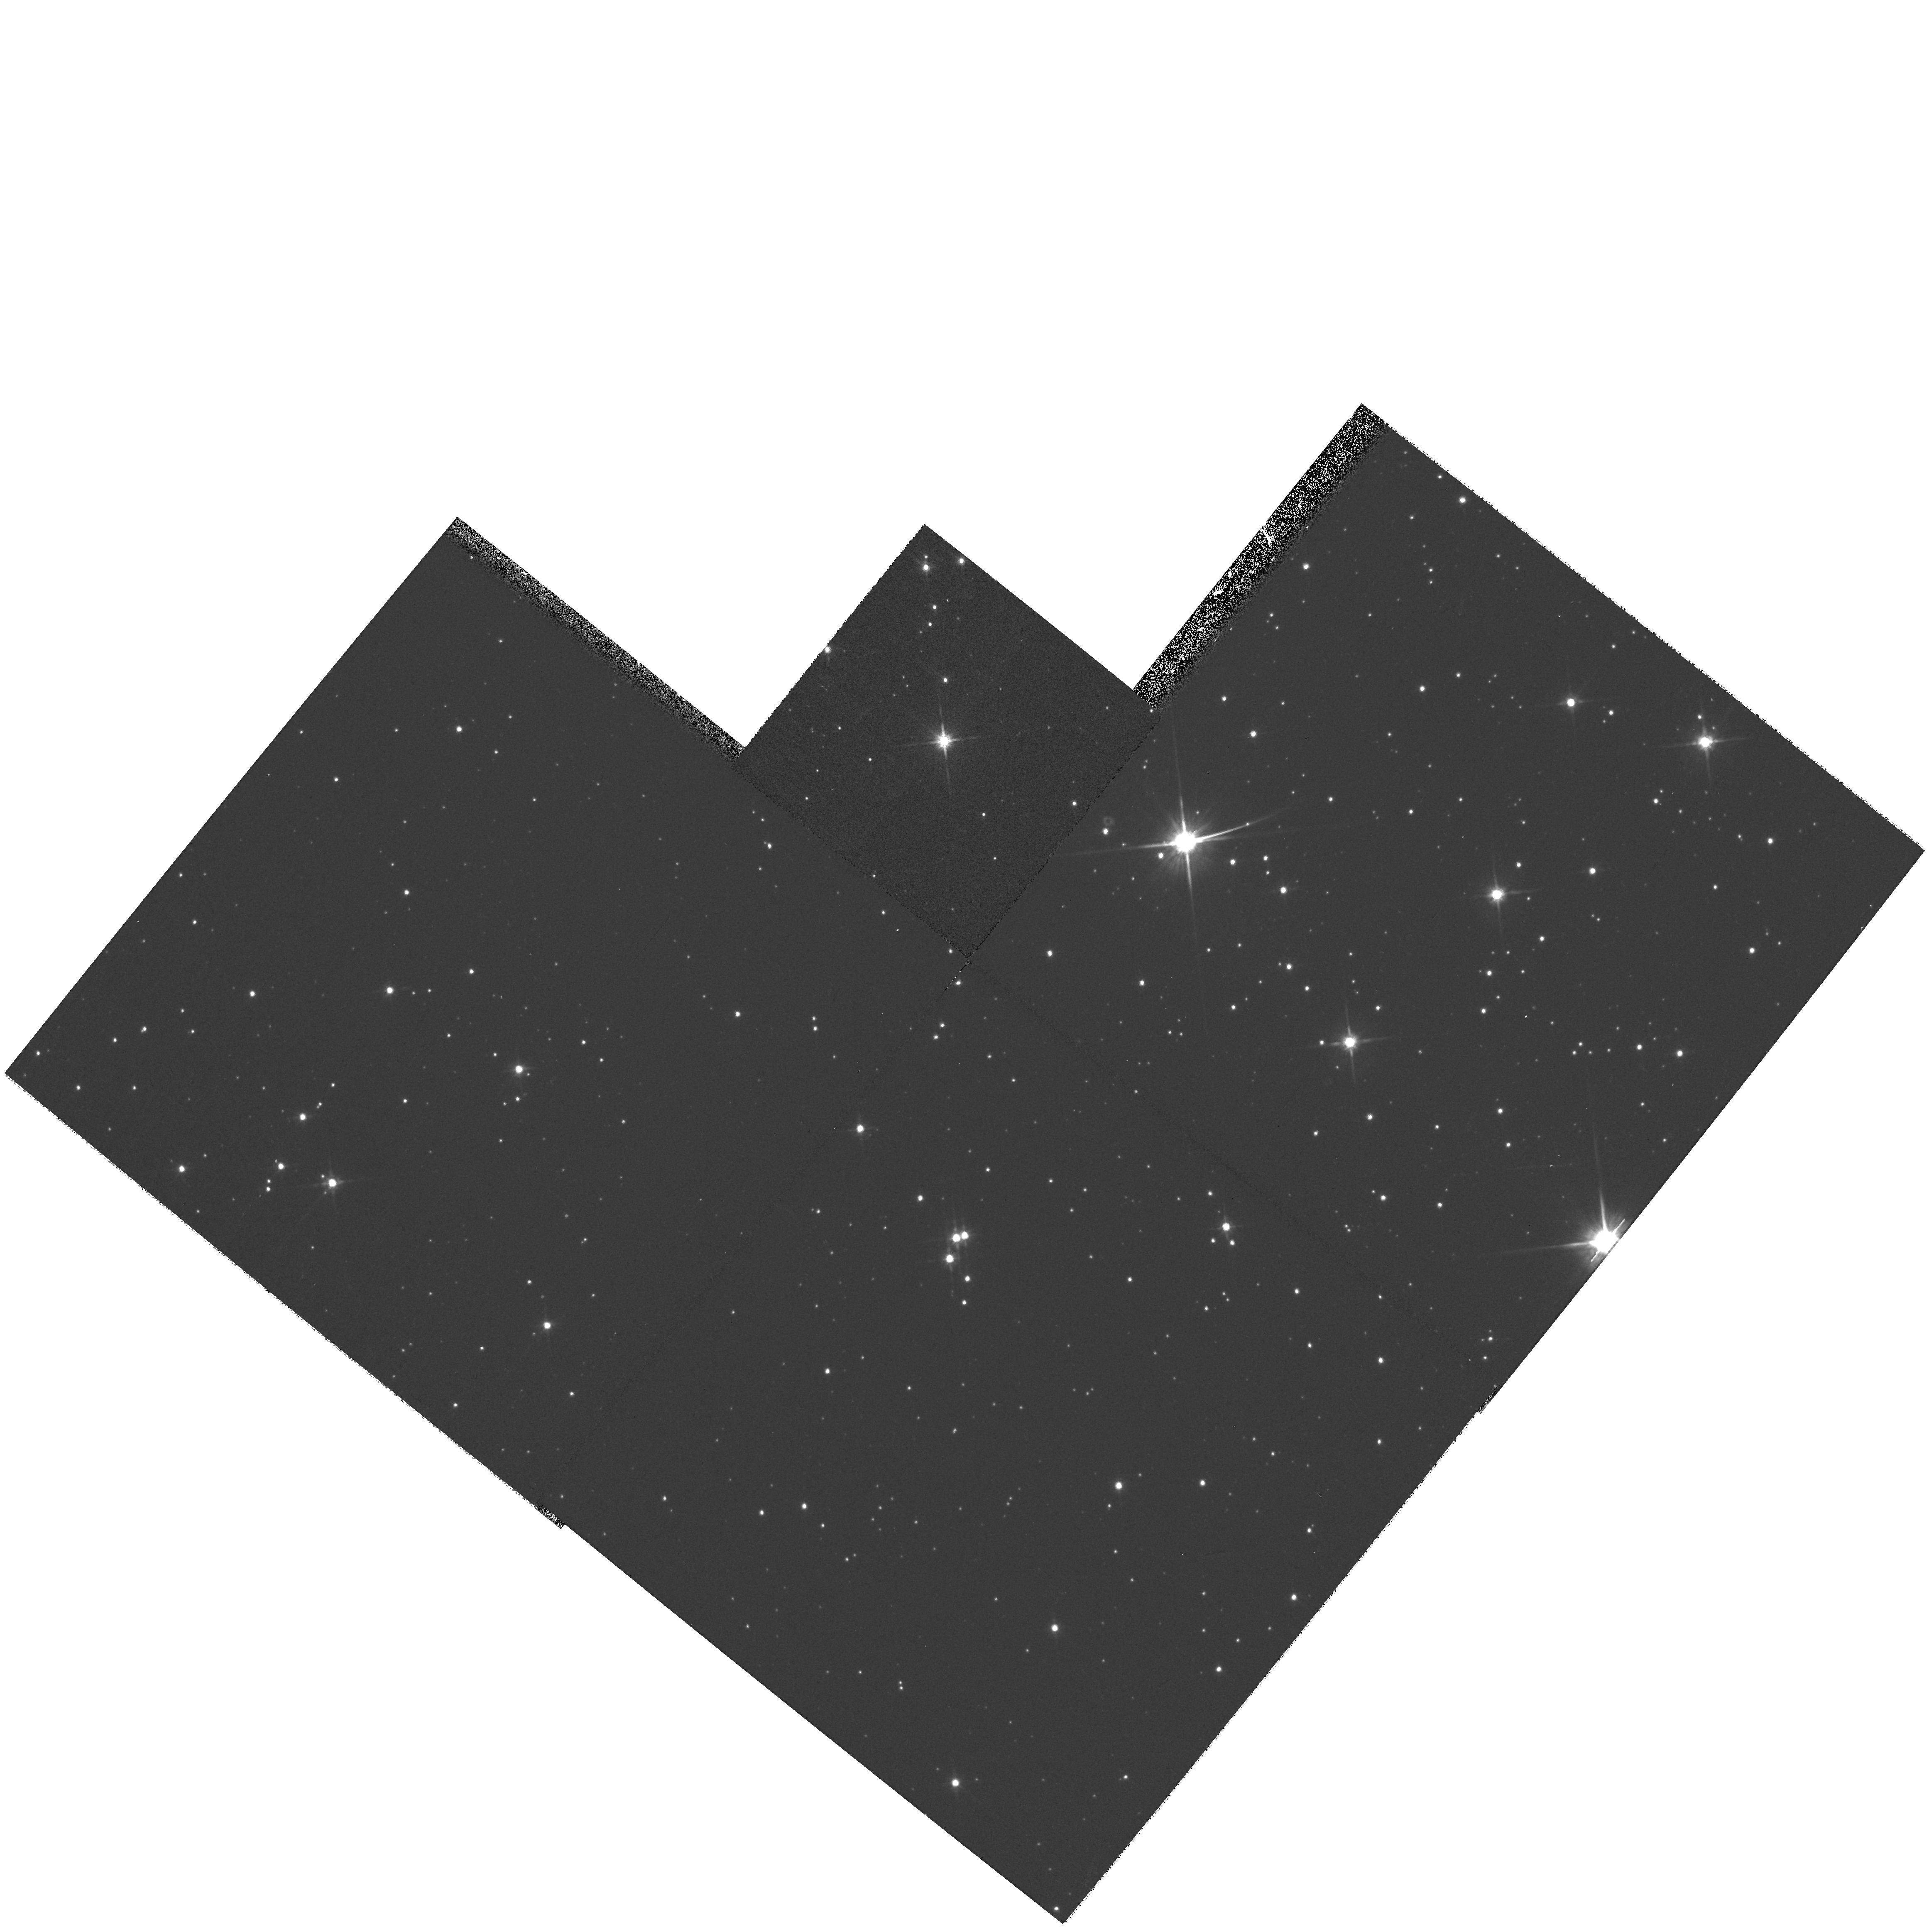
Target: SZ-113
Instrument: WFPC2/PC
Filter: F814W
Exposure: 13 min
Observation ID: hst_9103_04_wfpc2_pc_f814w_u6dy04

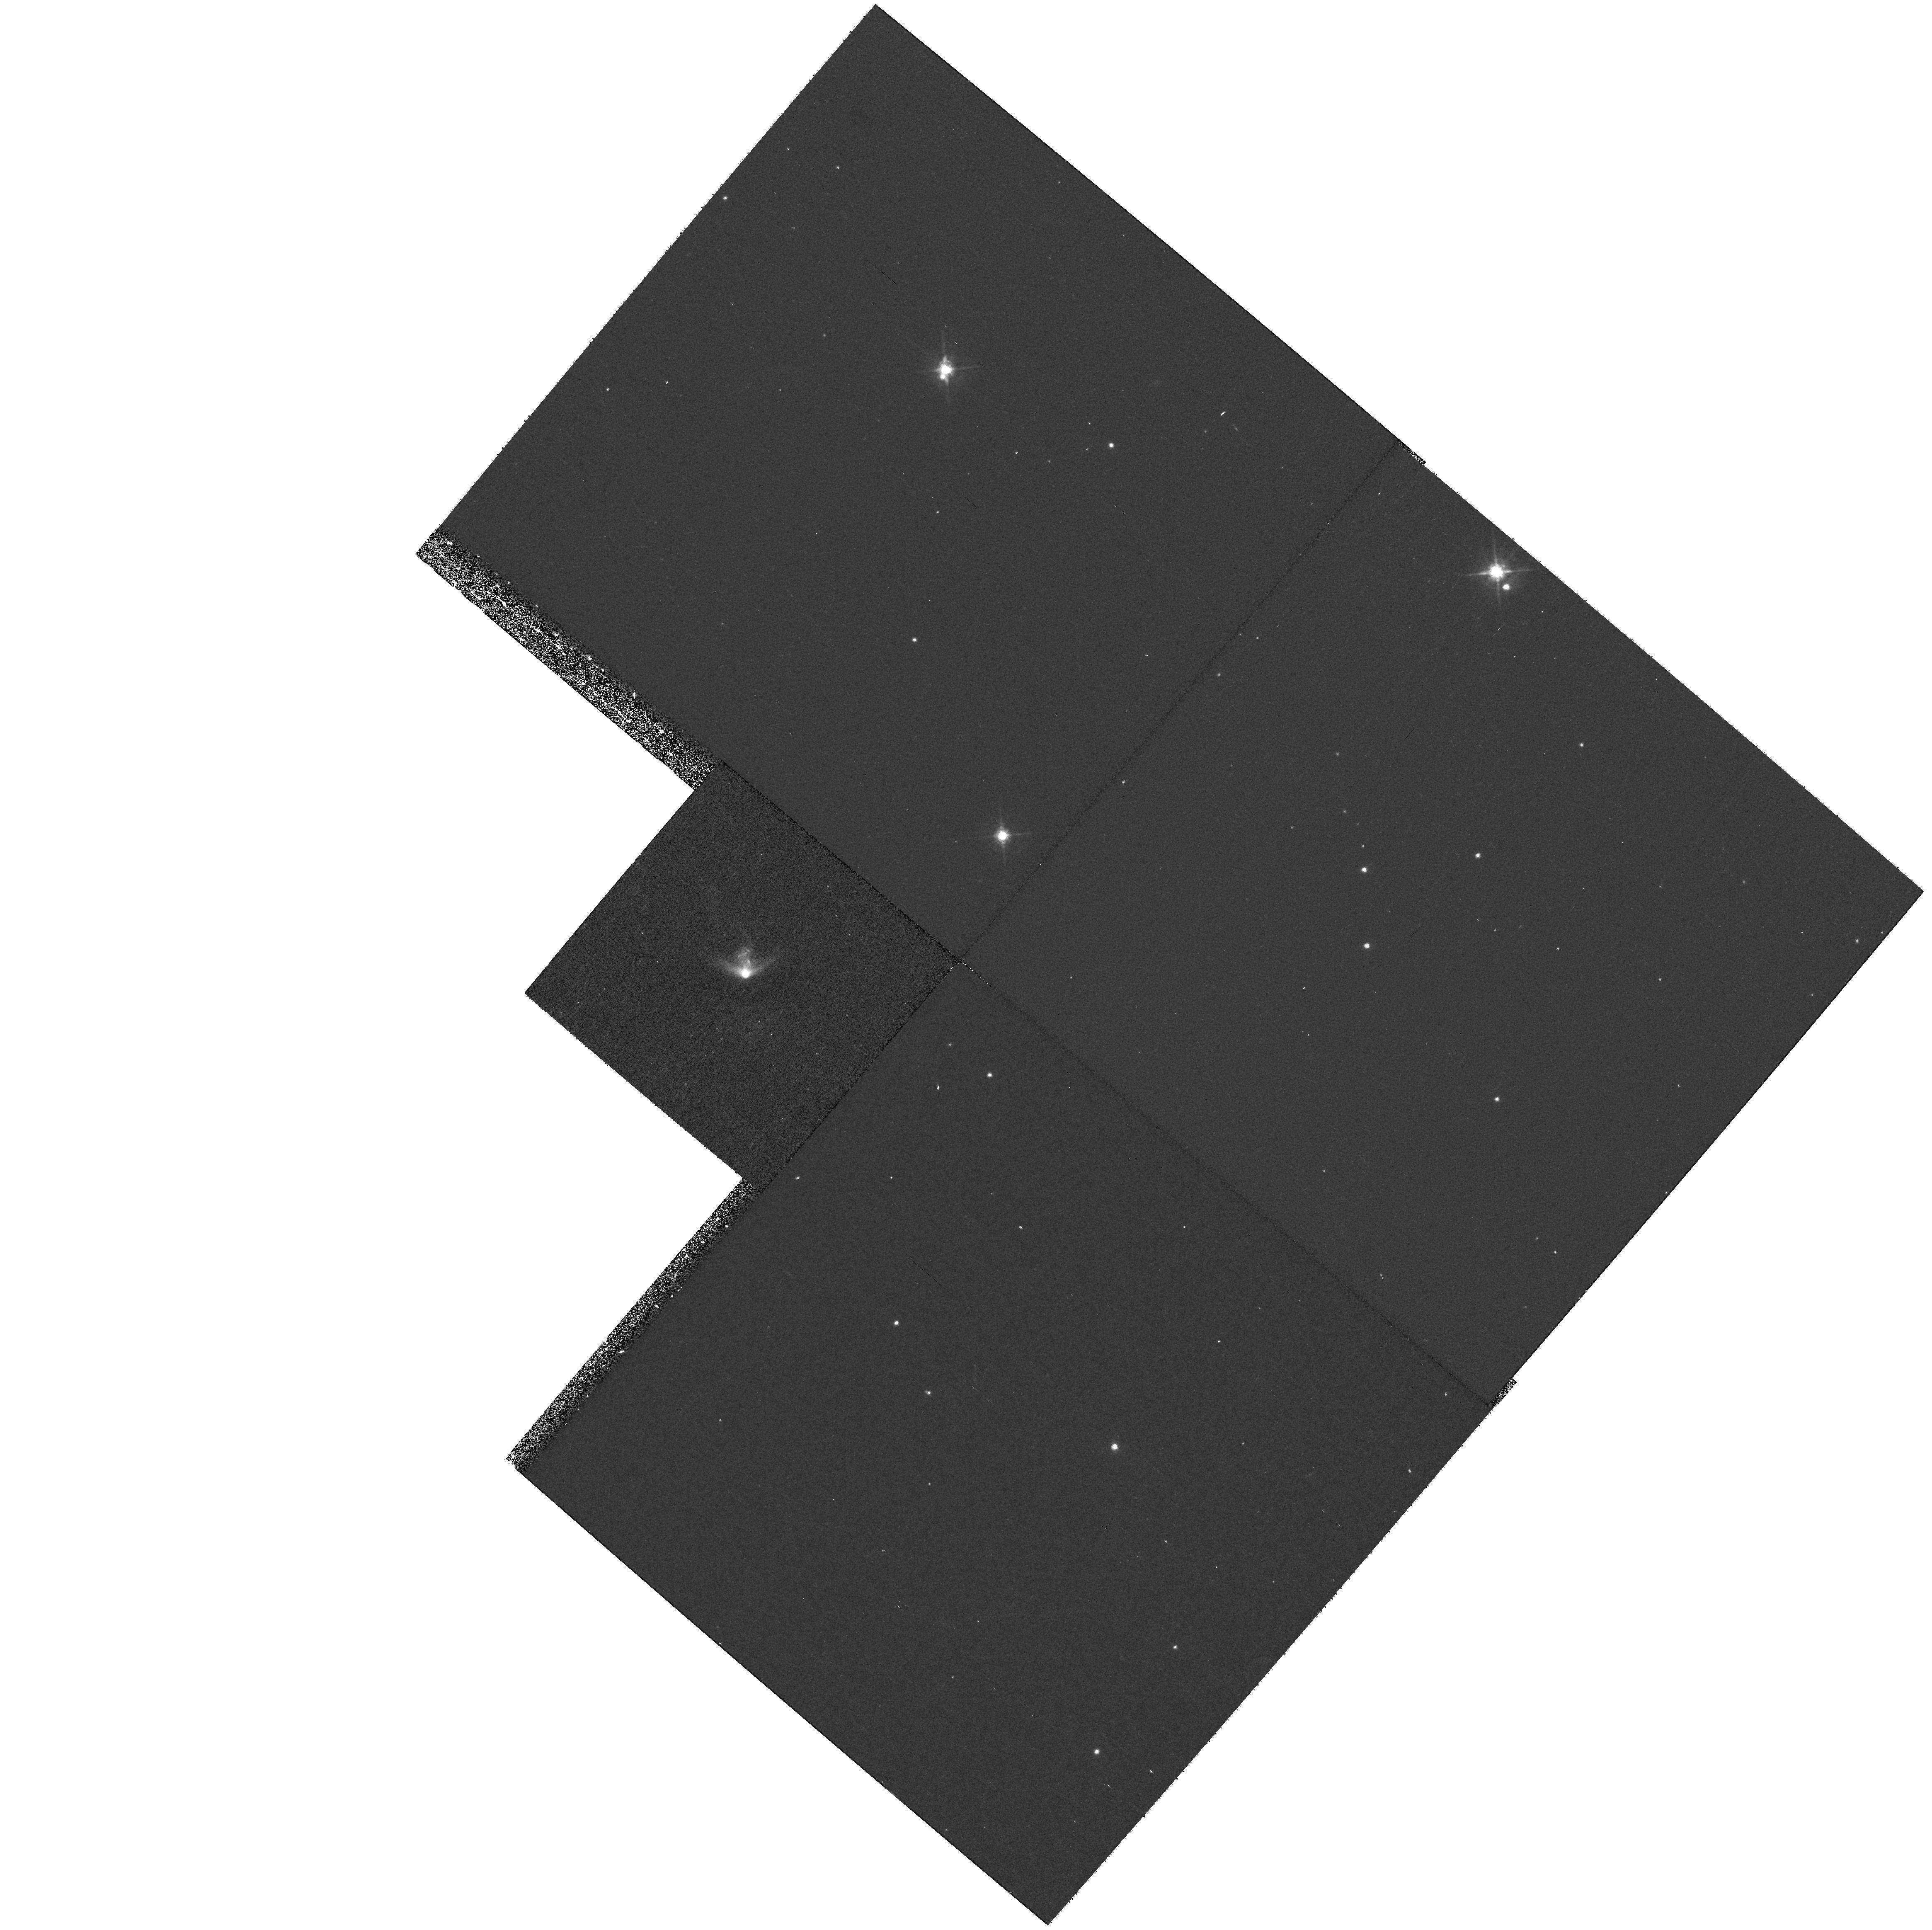
Target: IRAS04158+2805
Instrument: WFPC2/PC
Filter: F675W
Exposure: 23 min
Observation ID: hst_9103_02_wfpc2_pc_f675w_u6dy02

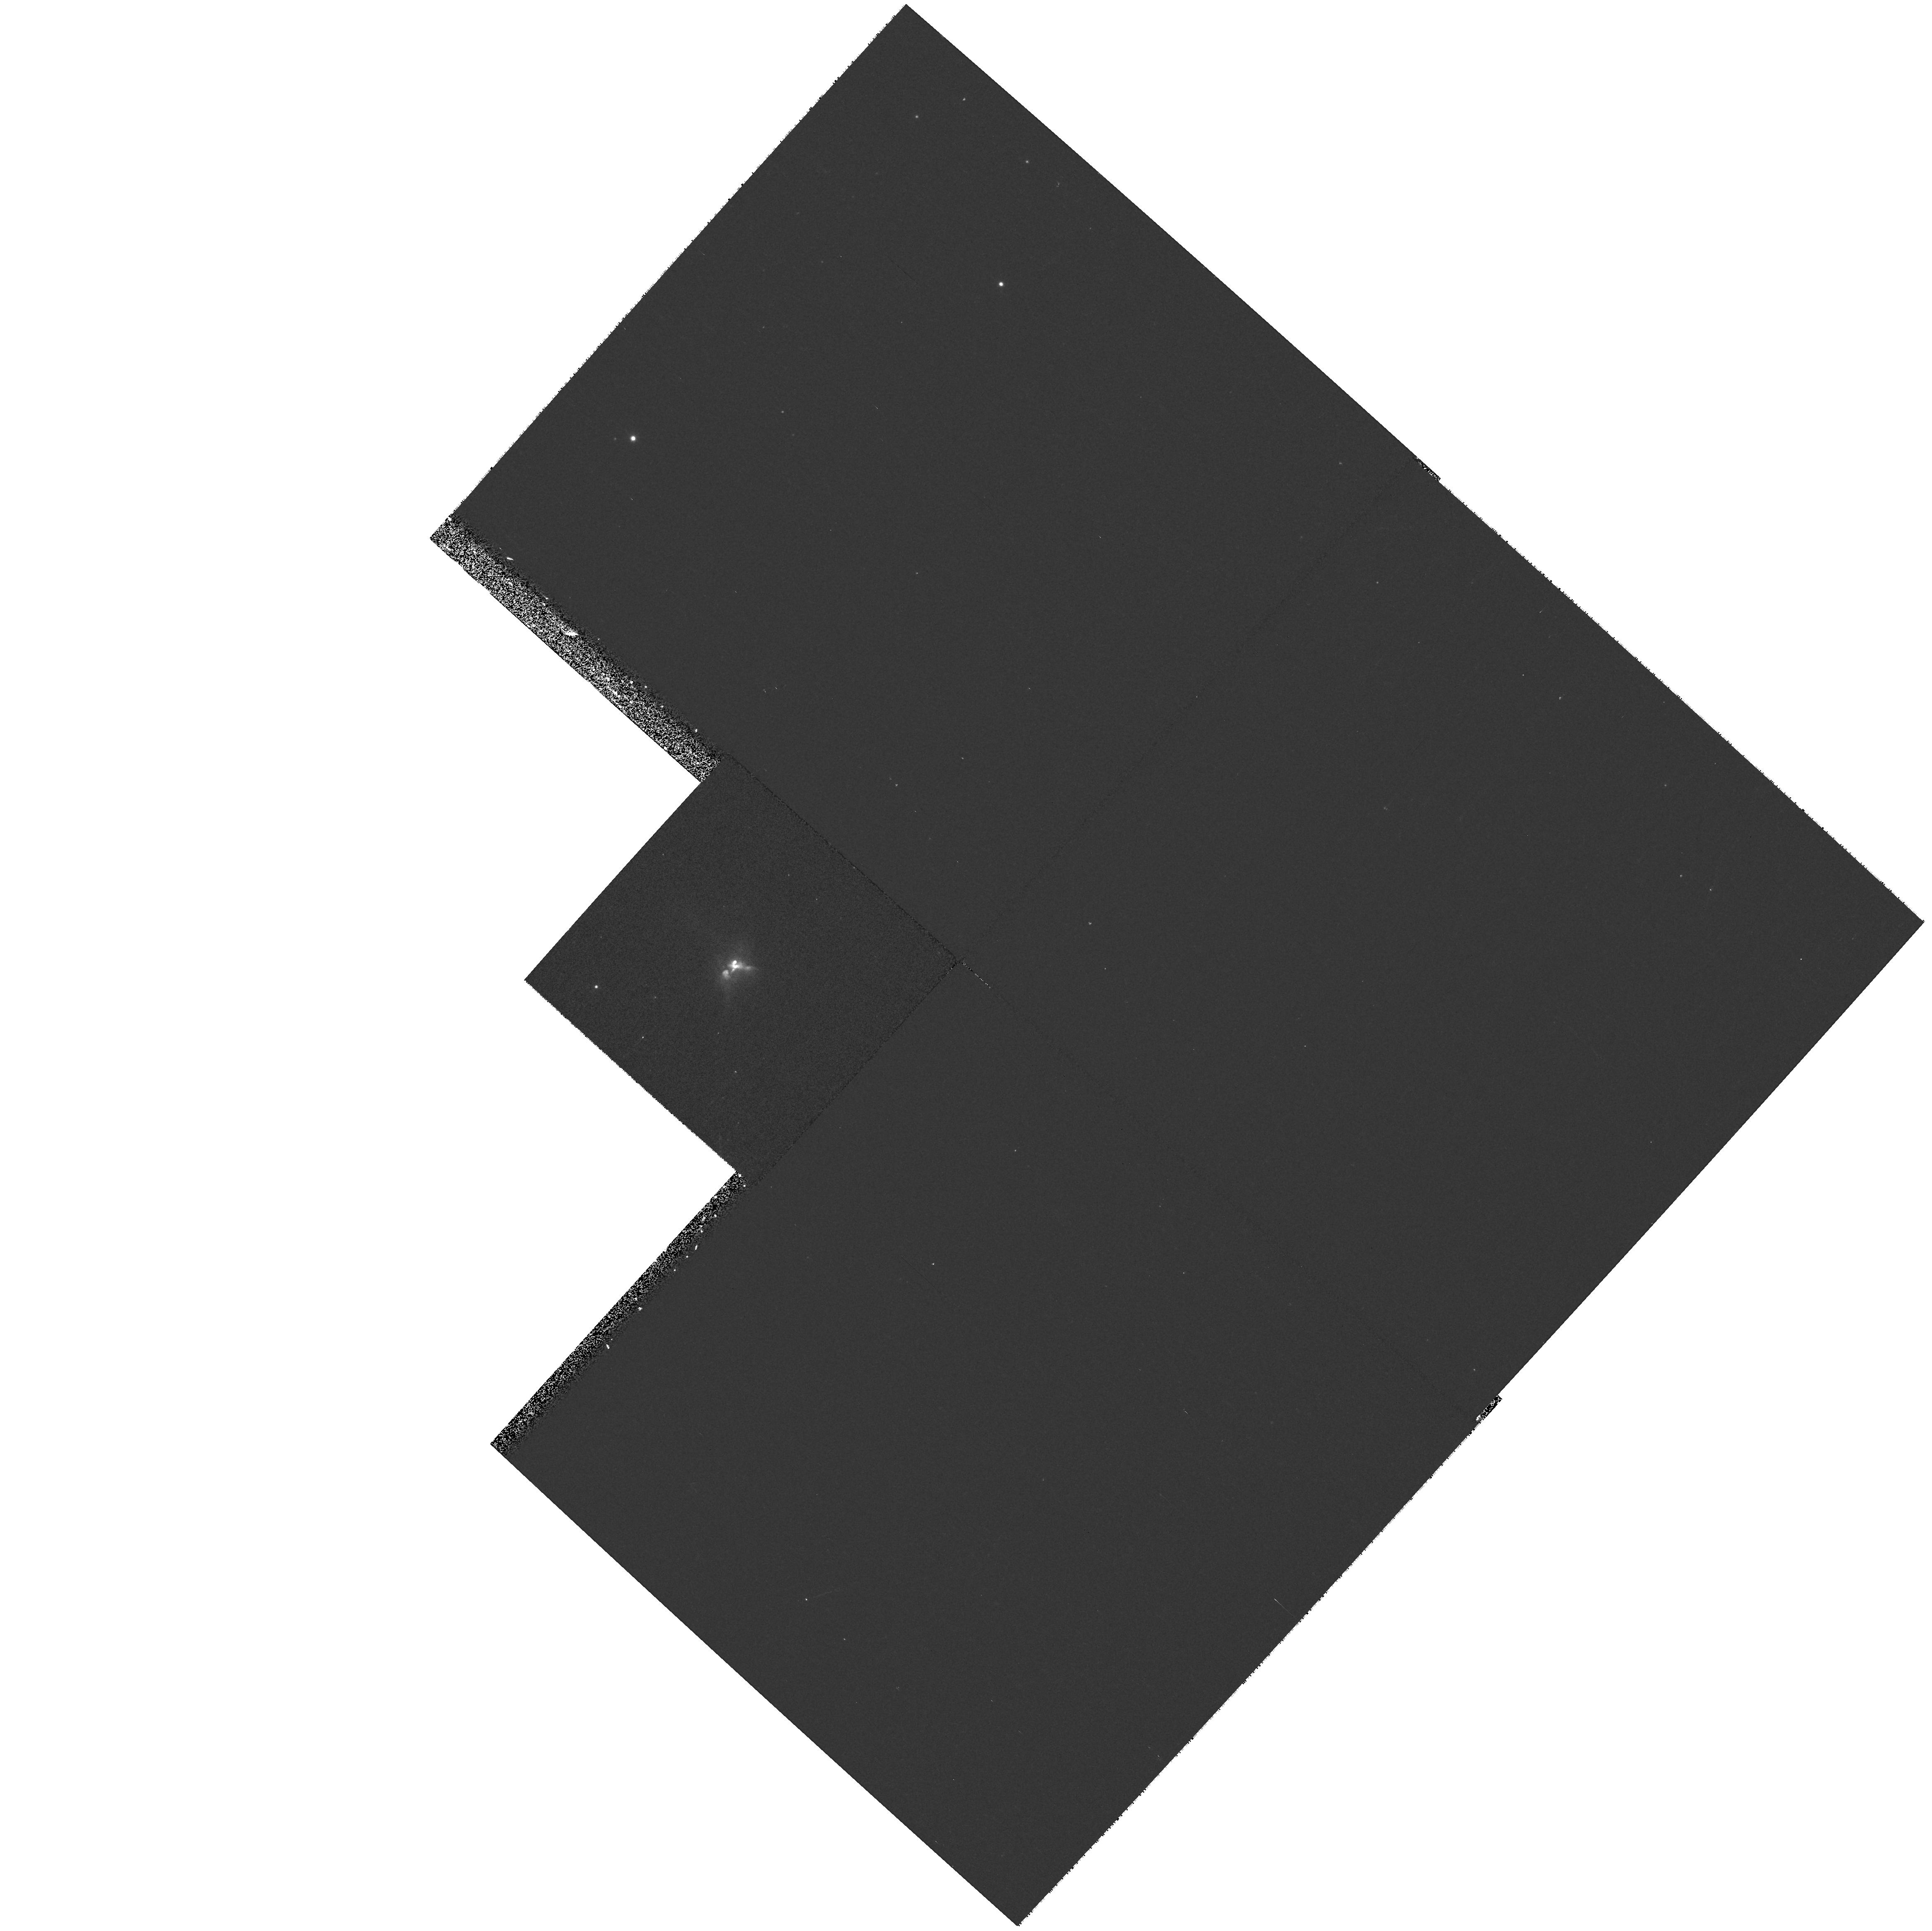
Target: IRAS04264+2433
Instrument: WFPC2/PC
Filter: F814W
Exposure: 13 min
Observation ID: hst_9103_01_wfpc2_pc_f814w_u6dy01

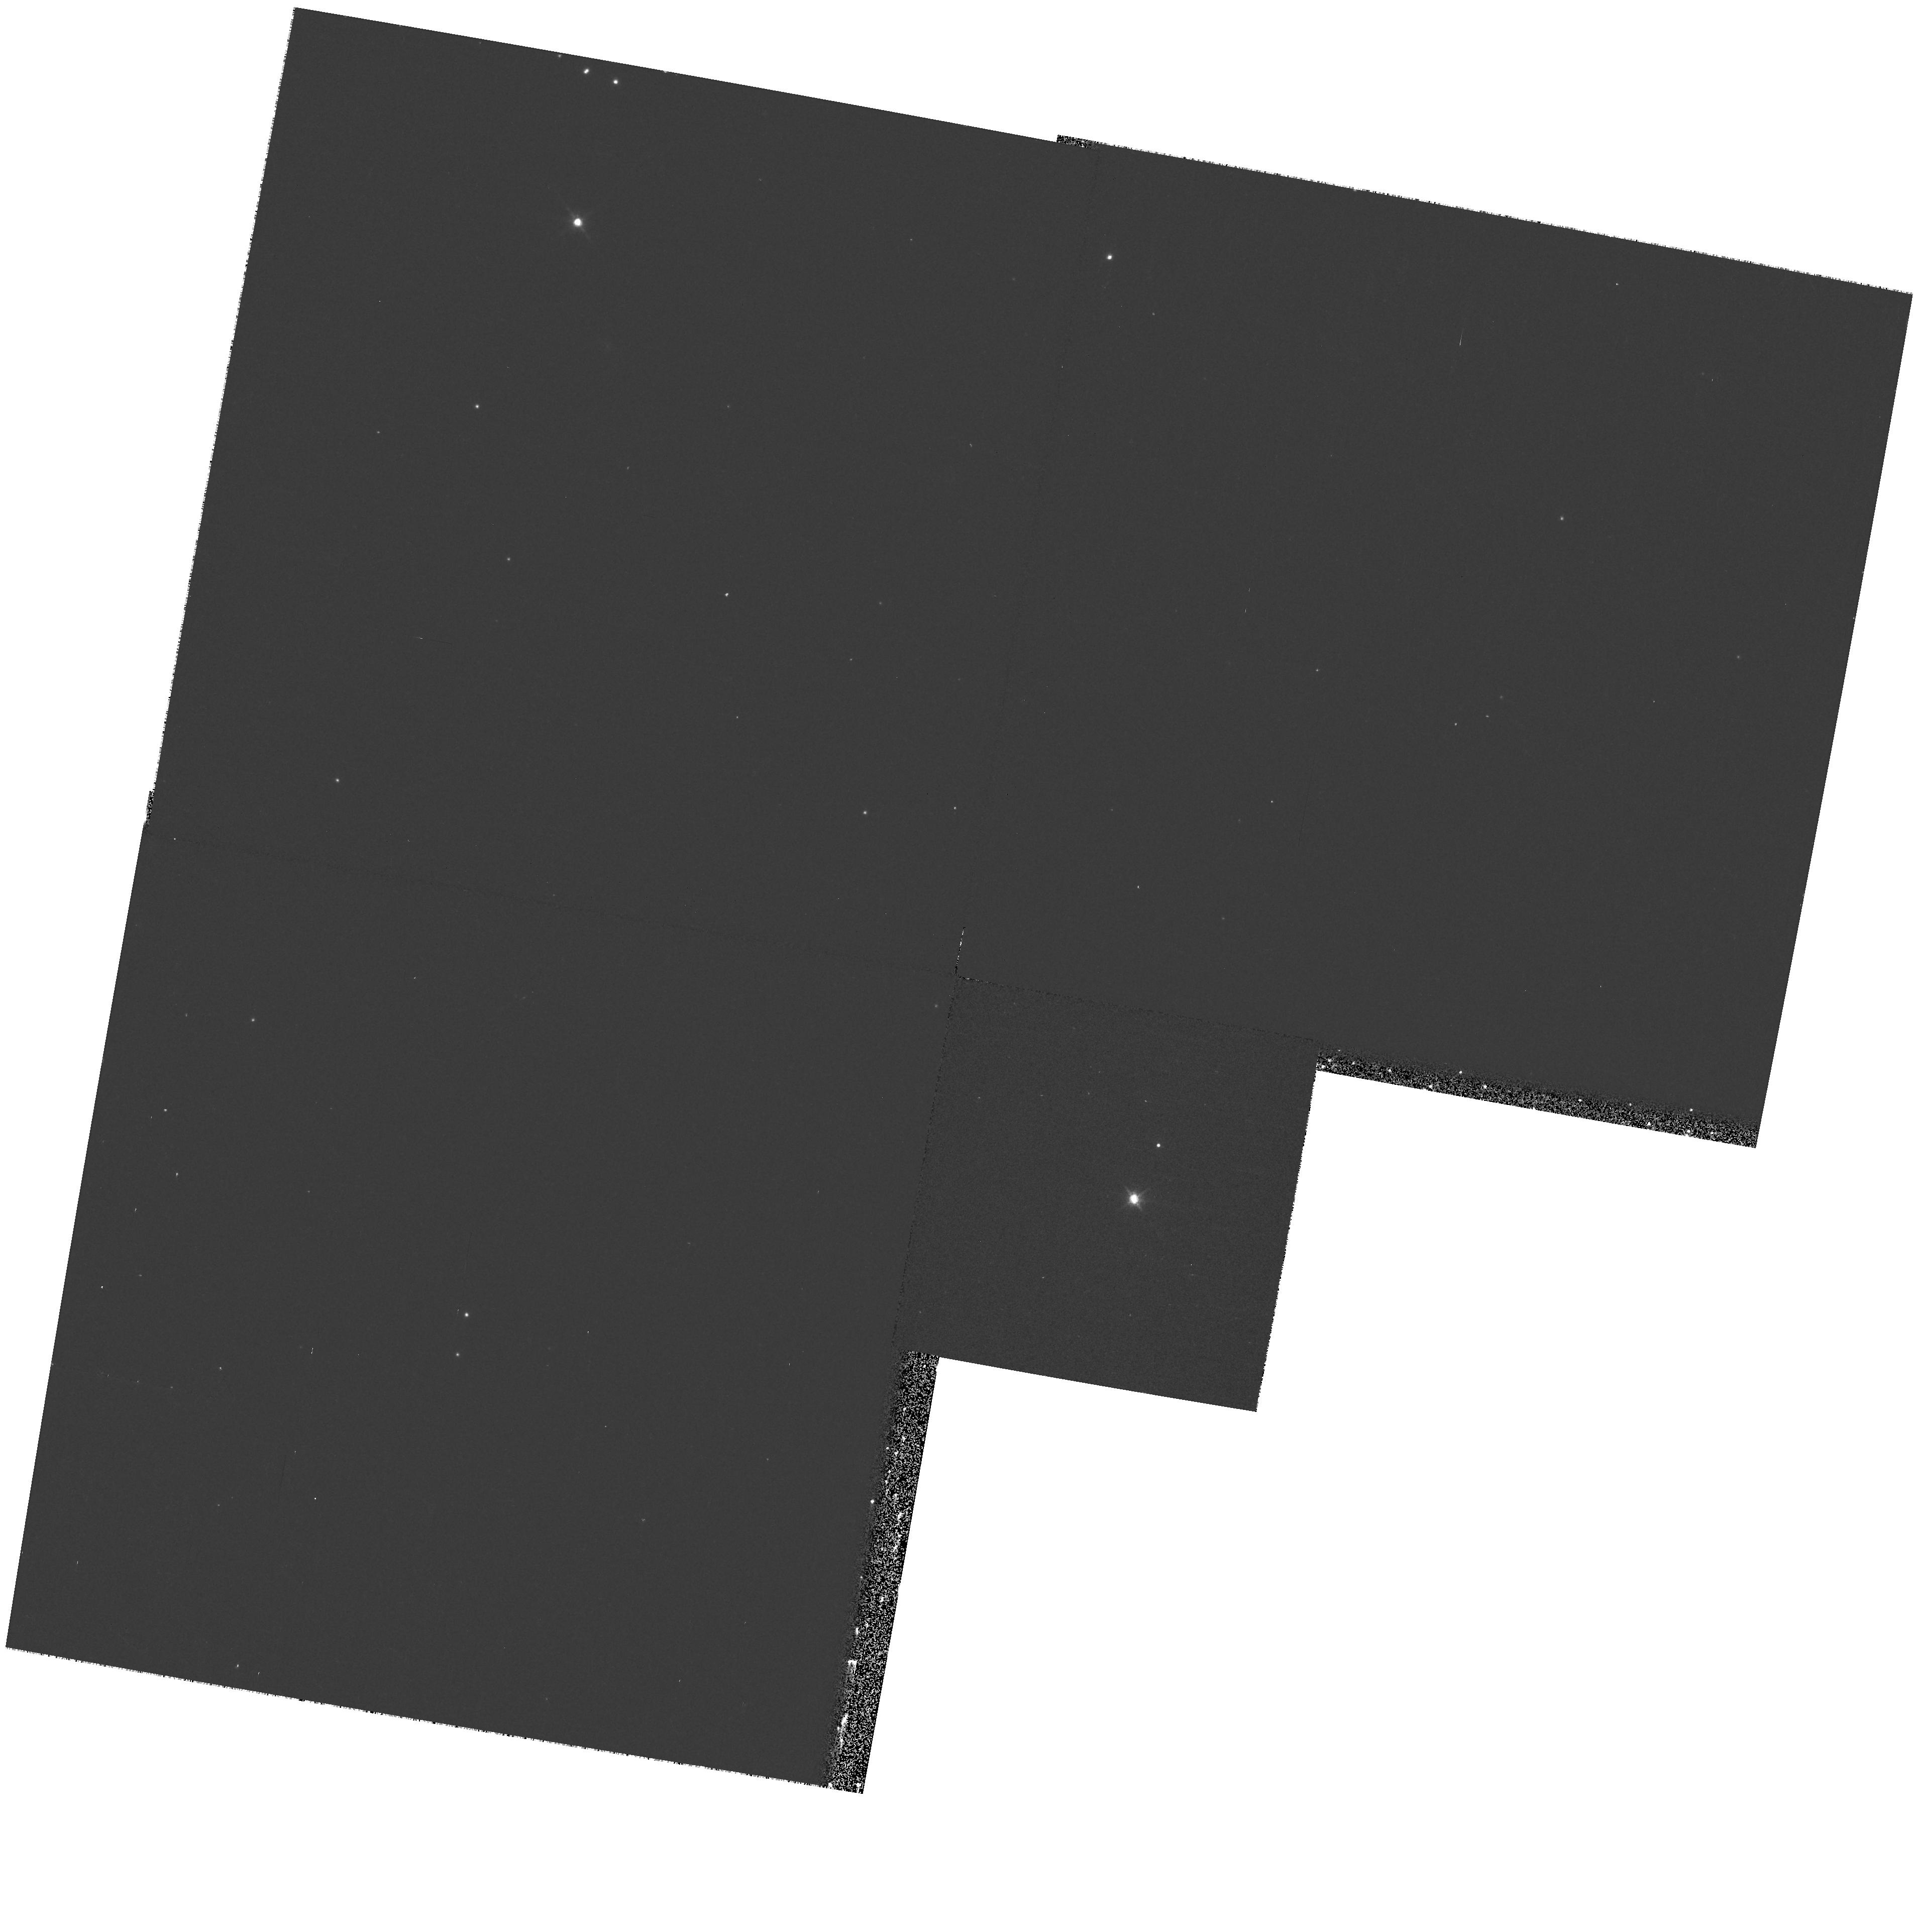
Target: ITG-33
Instrument: WFPC2/PC
Filter: F814W
Exposure: 13 min
Observation ID: hst_9103_08_wfpc2_pc_f814w_u6dy08

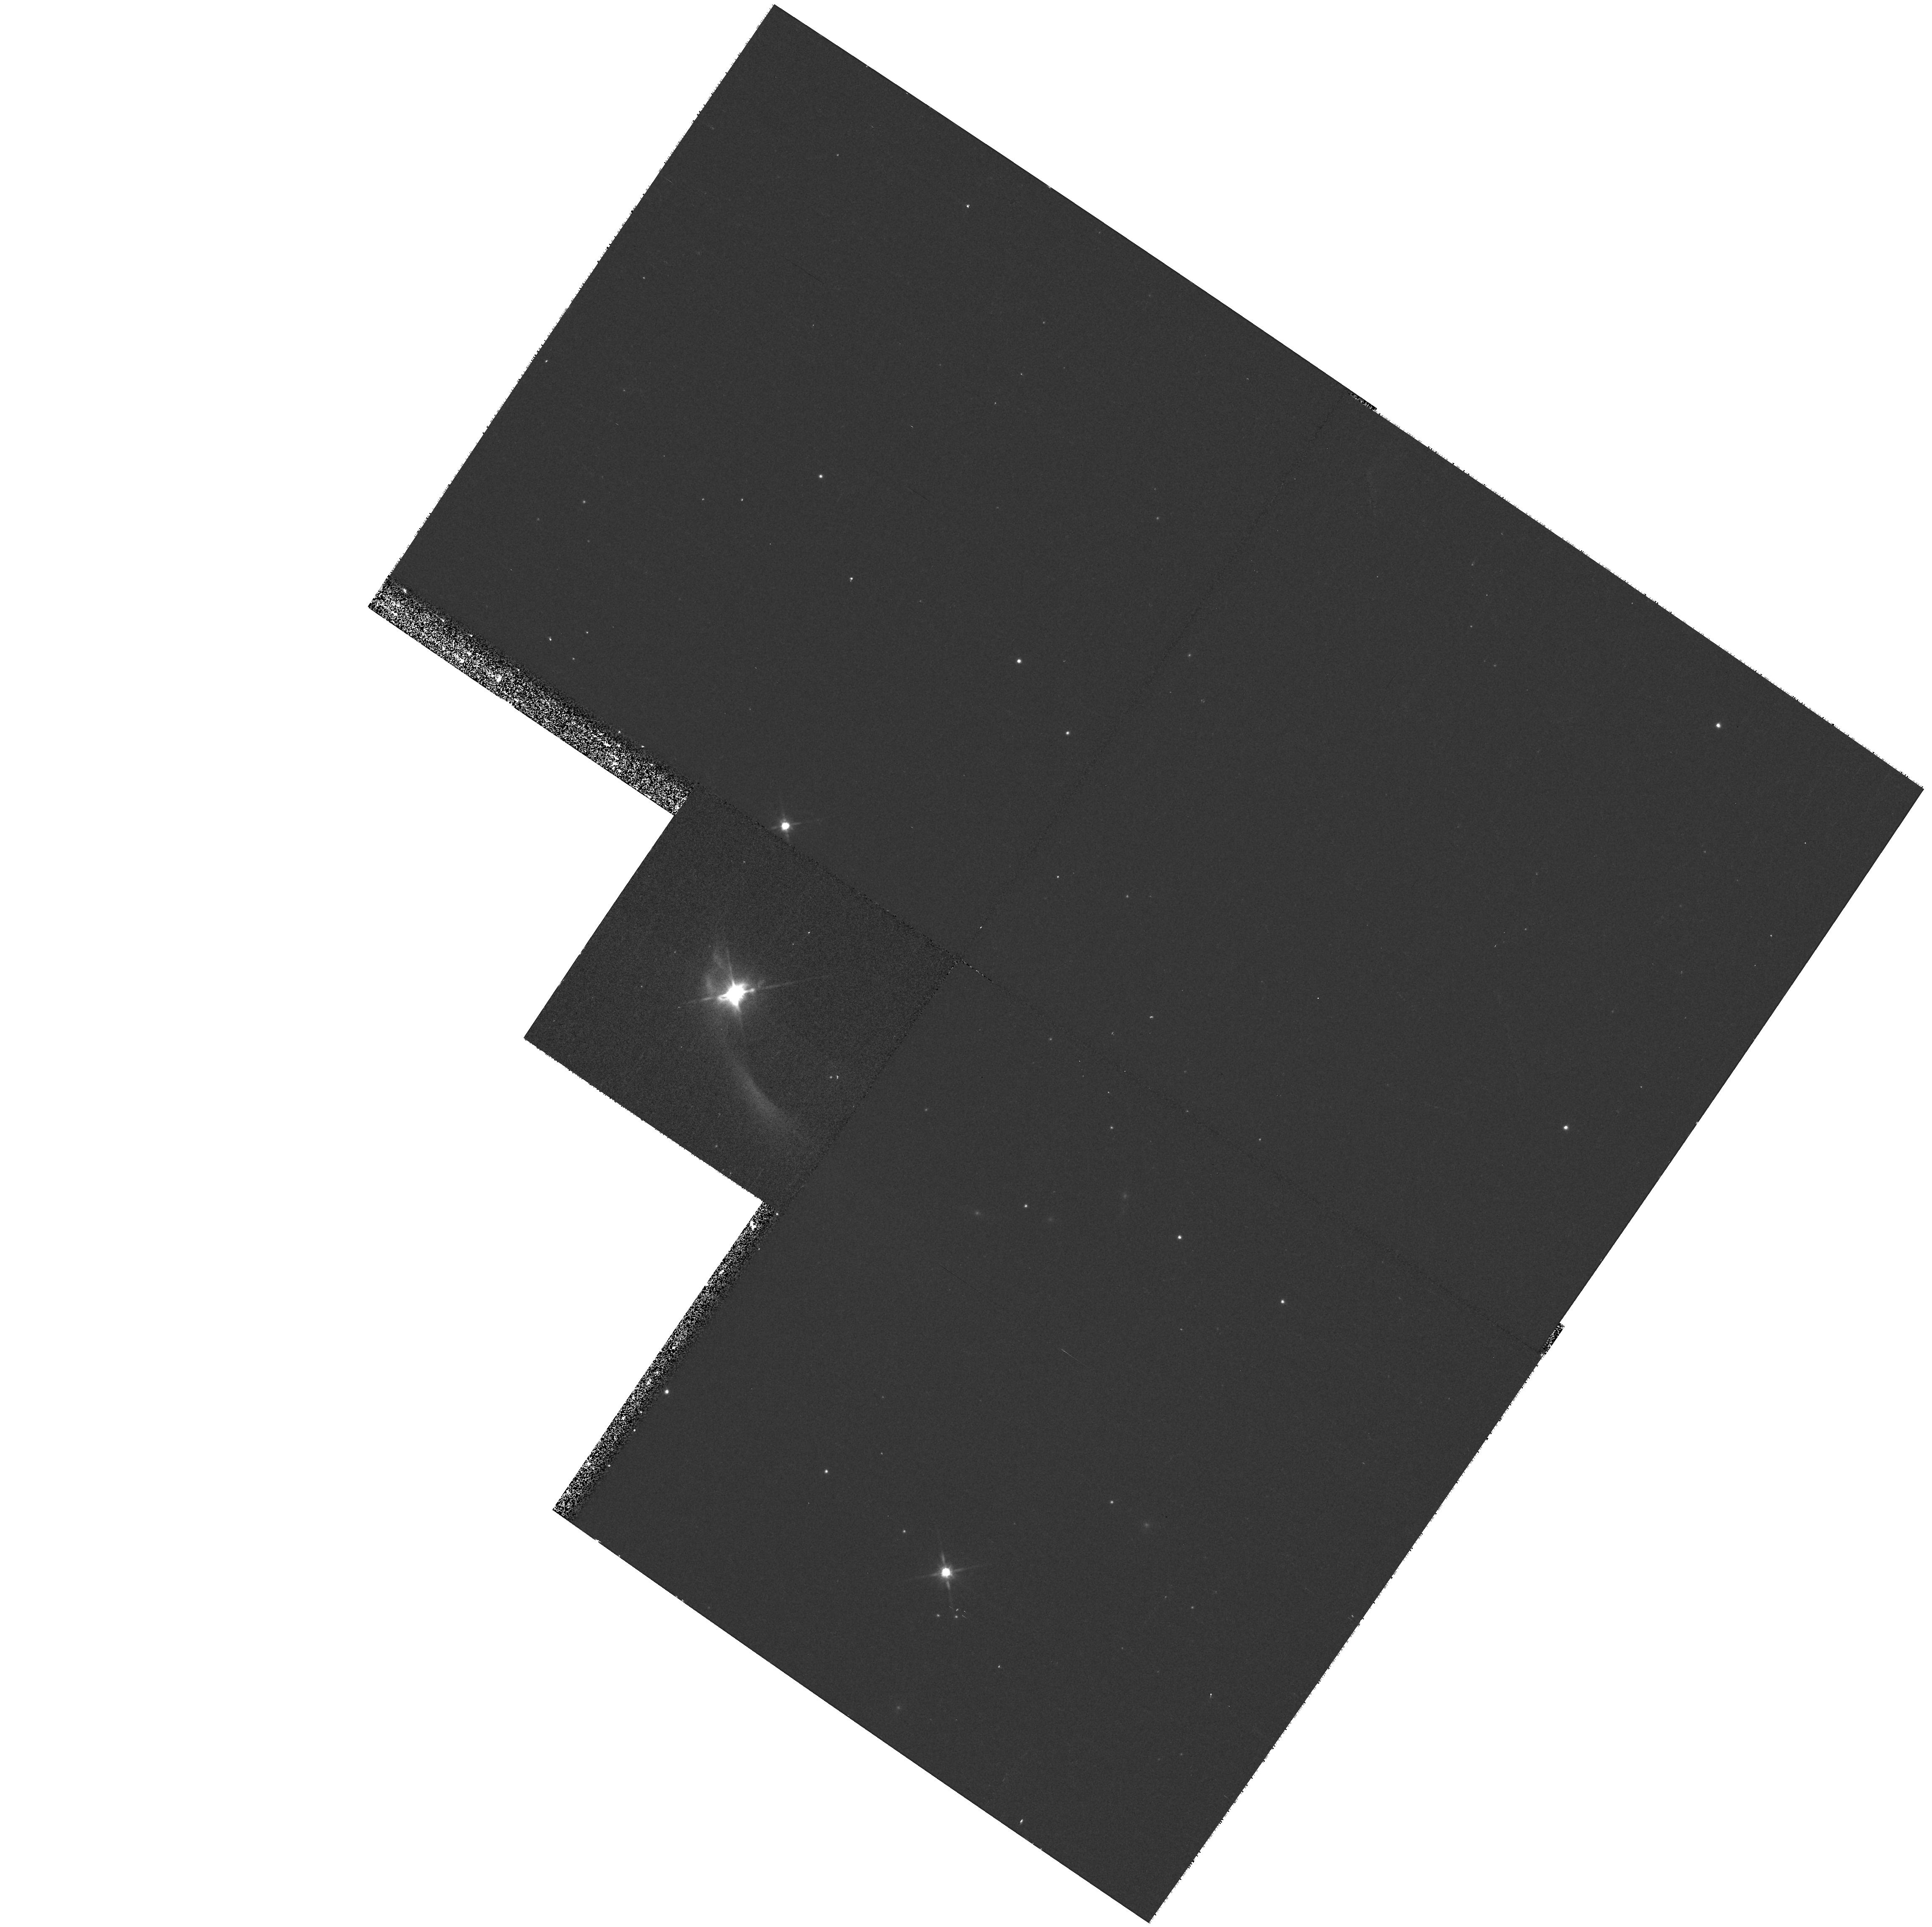
Target: HARO6-33
Instrument: WFPC2/PC
Filter: F814W
Exposure: 13 min
Observation ID: hst_9103_03_wfpc2_pc_f814w_u6dy03

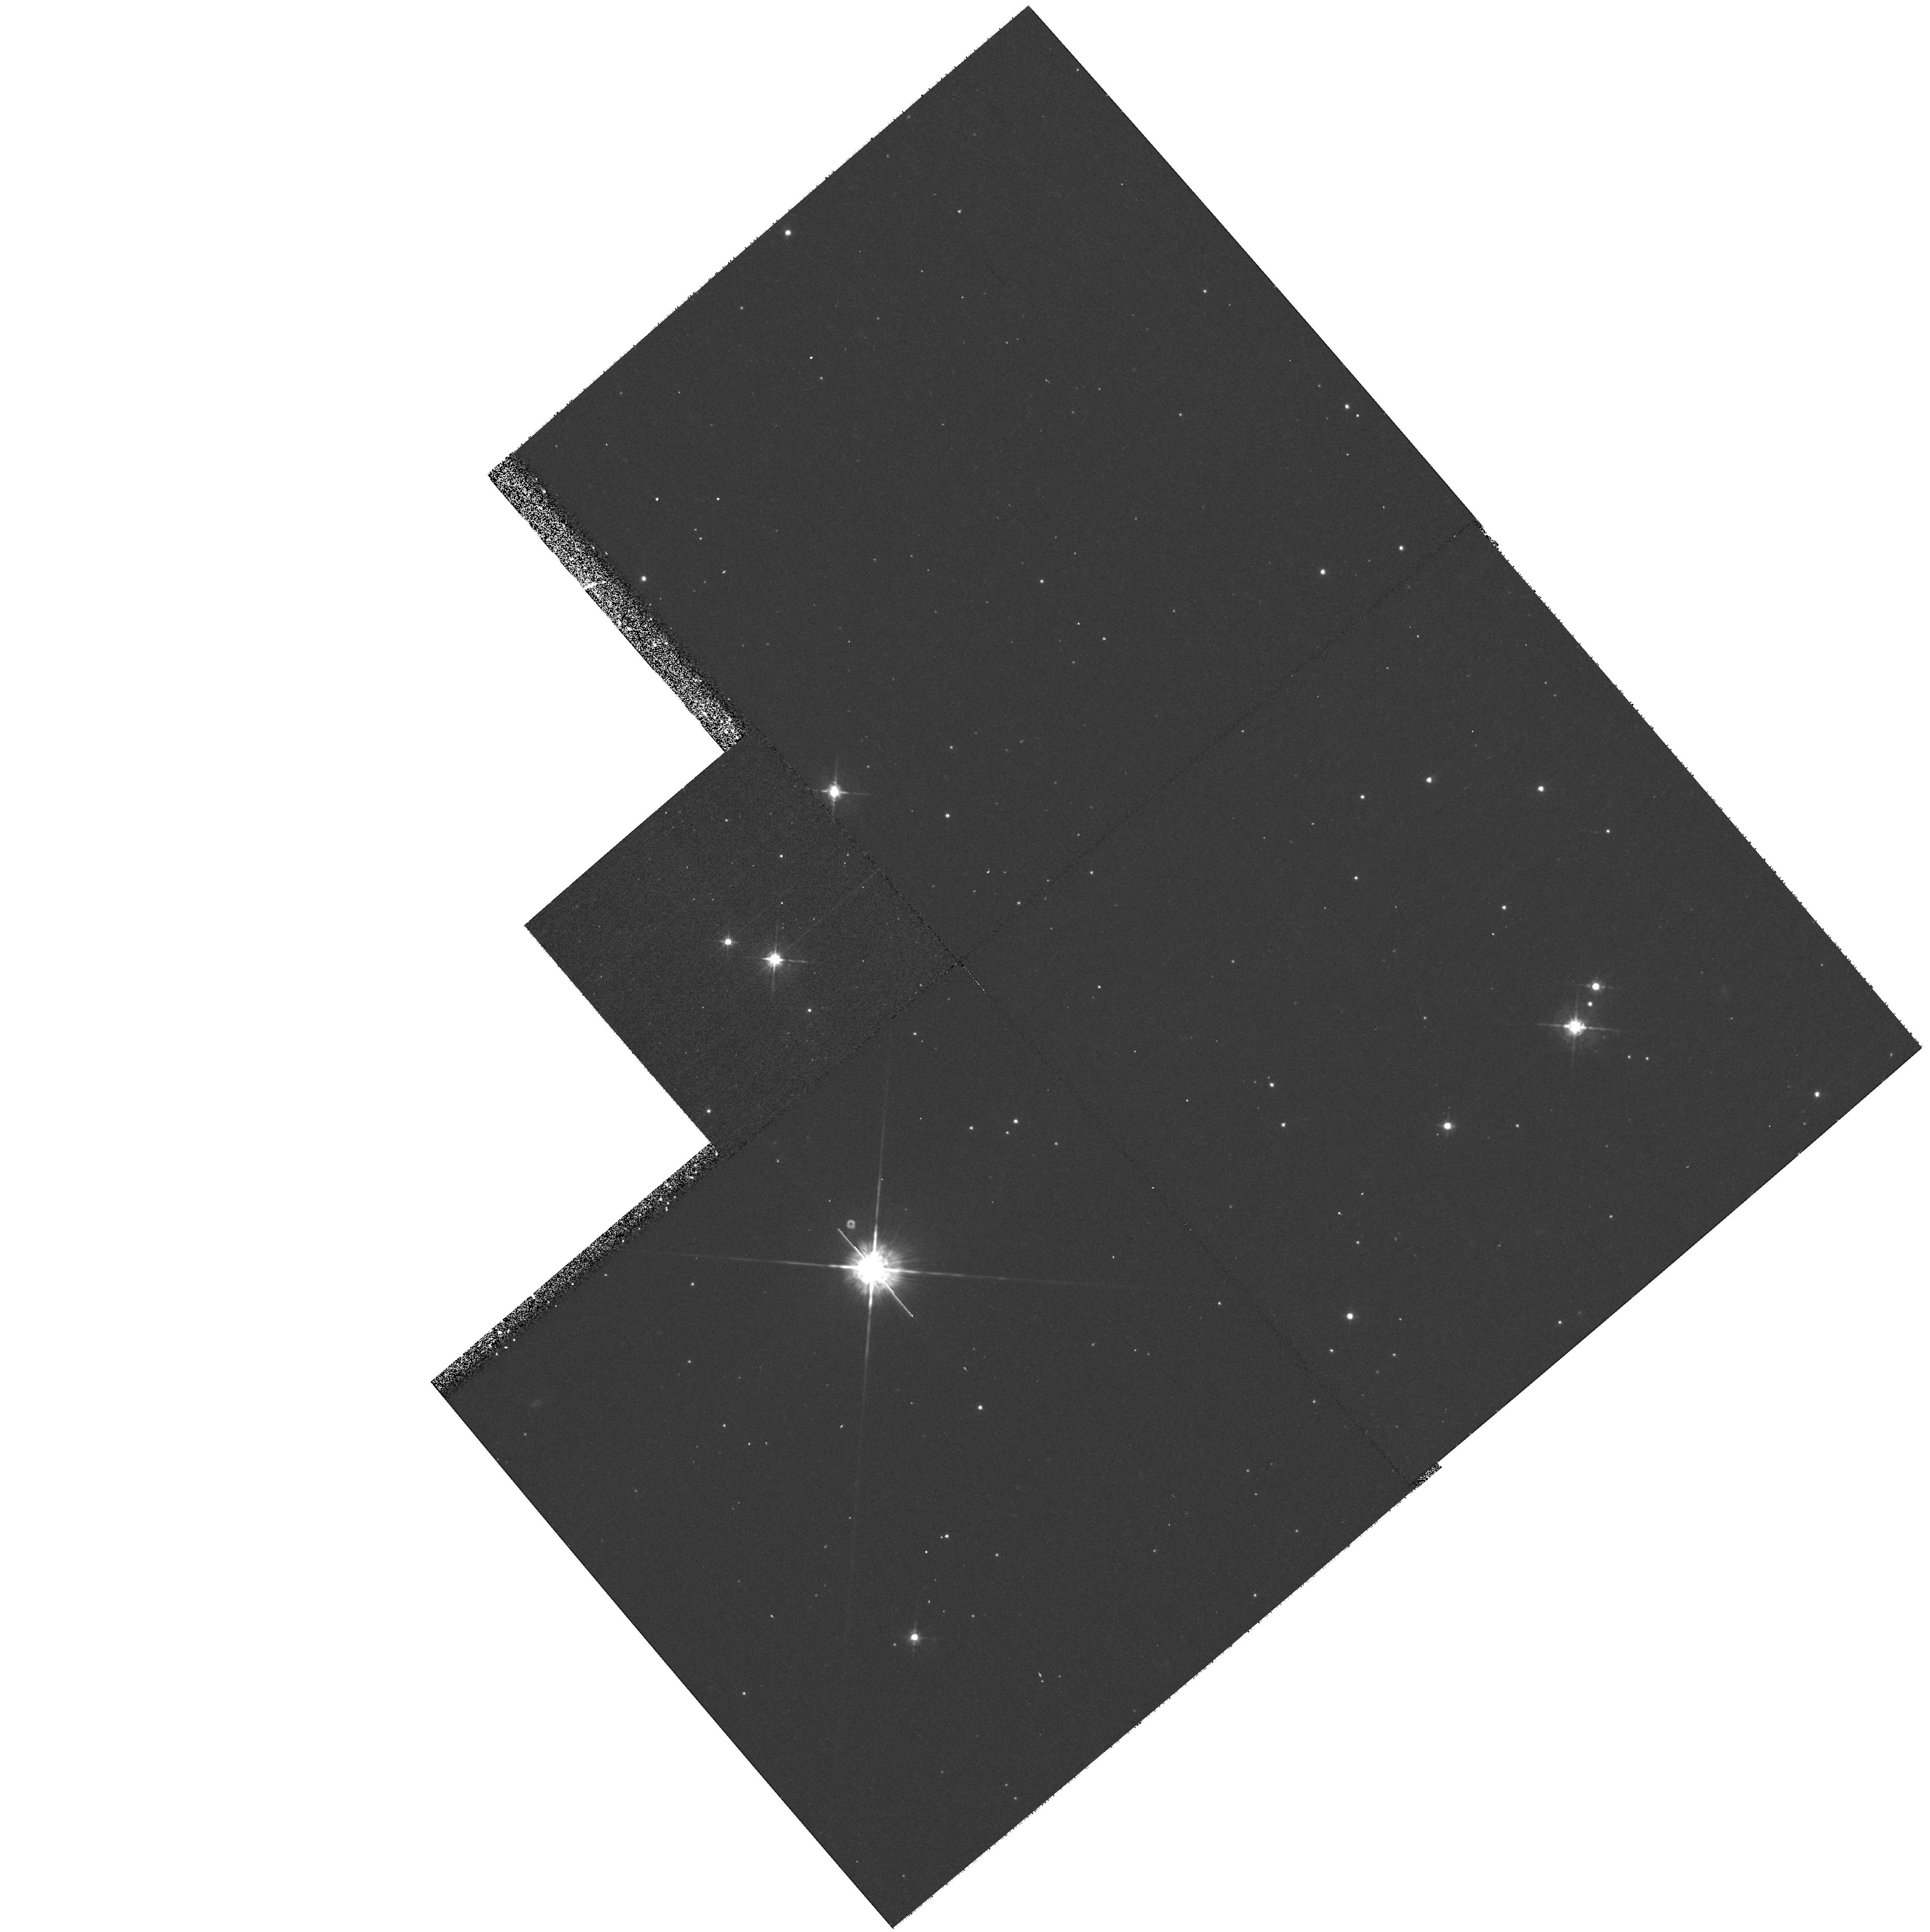
Target: HN-21
Instrument: WFPC2/PC
Filter: F675W
Exposure: 27 min
Observation ID: hst_9103_06_wfpc2_pc_f675w_u6dy06

Resolving New Examples of Edge-on Young Stellar Object Disks (PI: Stapelfeldt, Karl)

Edge-on, optically thick circumstellar disks have been imaged by the Hubble Space Telescope in association with several nearby young stars. In these systems, the central star is occulted from direct view, large PSF artifacts are absent, and the disk reflected light is clearly seen. It is for these objects in nearby star-forming regions that HST has provided the best, highest resolution (7-10 AU) views to date of disks which may form planetary systems like our own. Comparison of edge-on disk images with scattered light models has allowed key structural parameters such as the disk outer radius, vertical scale height, radial density profile, total mass, and dust grain properties to be determined. To reveal the diversity of protoplanetary environments, it would be very valuable to identify and study additional examples of edge-on disks. The edge-on disks detected thus far share a signature characteristic: they are unusually faint in the near-infrared yet still optically visible. In a review of the literature, we have uncovered an additional eight optically visible young stars associated with nearby molecular clouds whose faintness in the near-IR suggests that they are edge-on disks seen entirely by scattered light. Three are sources of Herbig-Haro jets. We propose R and I band imaging of these eight objects, the faintest nearby T Tauri stars.